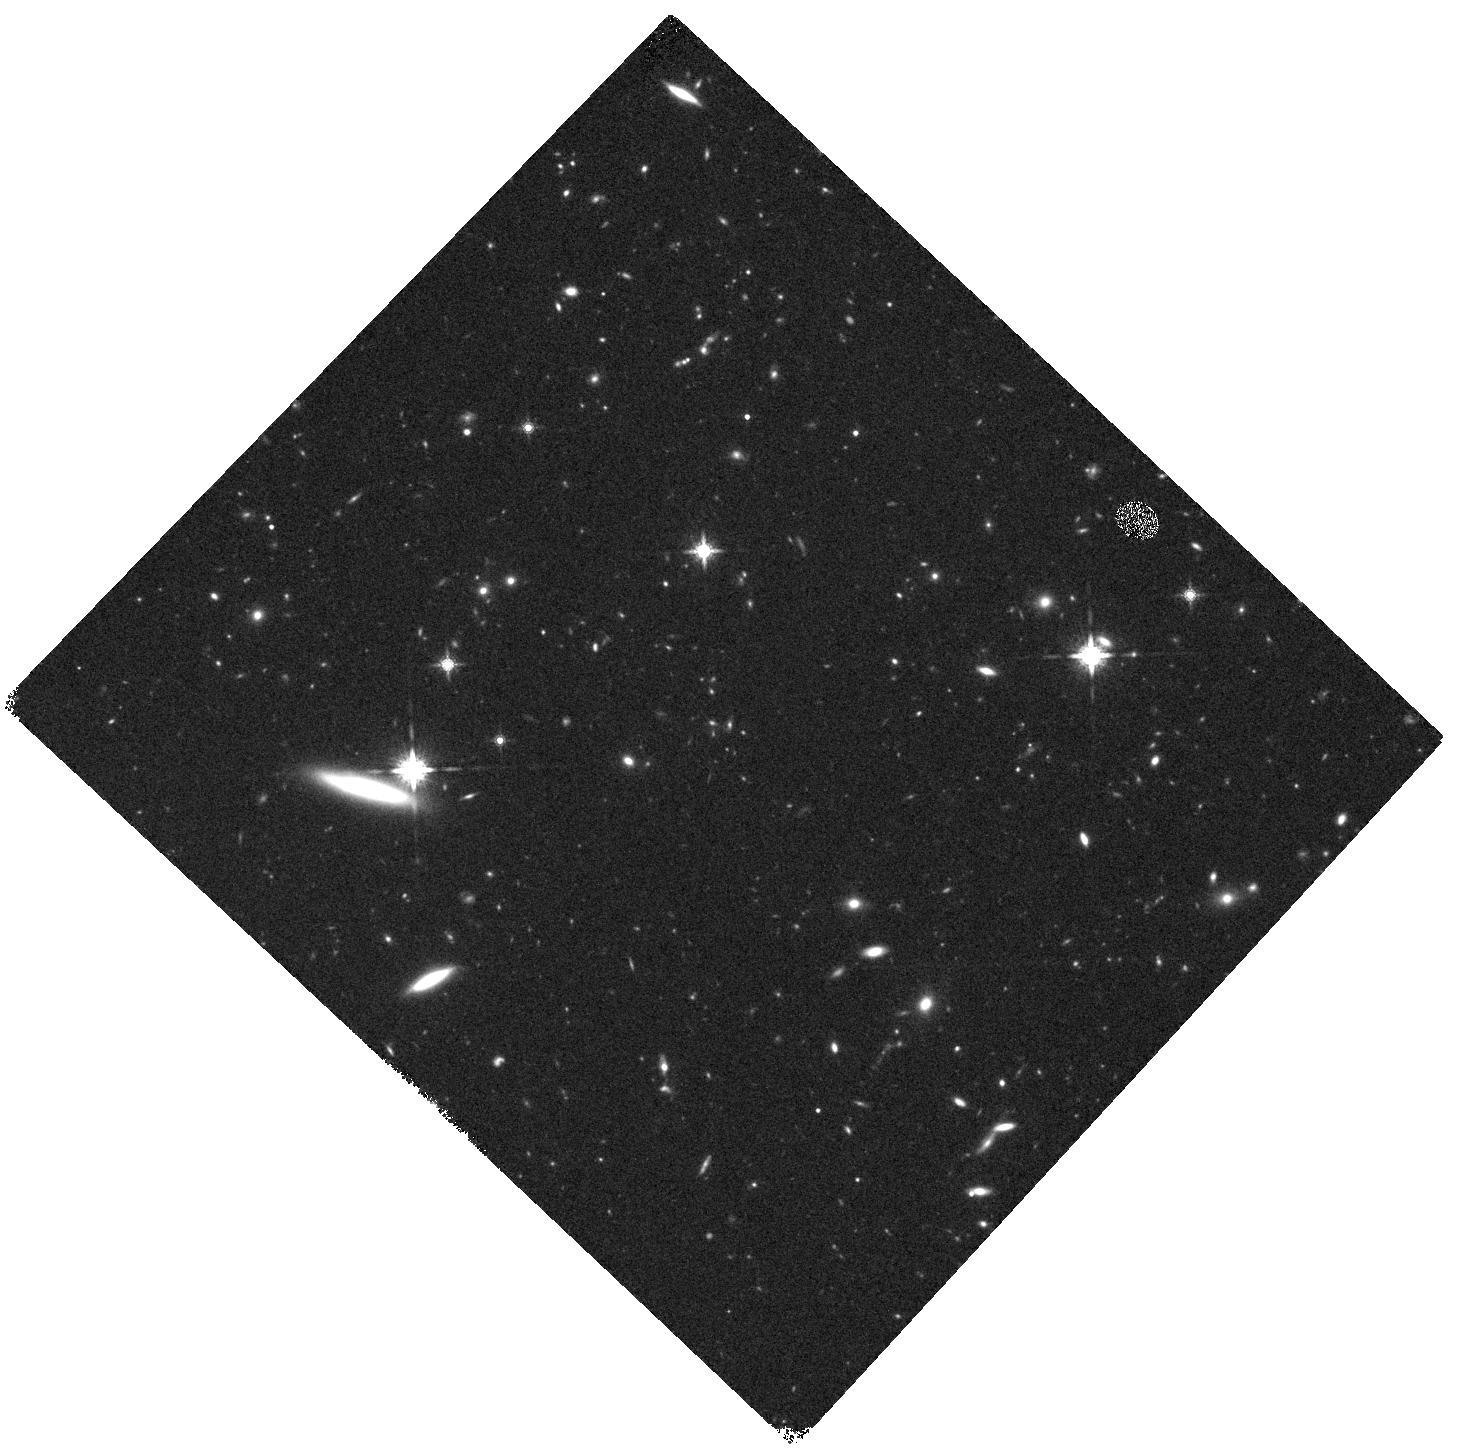
Target: MACS0416-WFC3PAR2
Instrument: WFC3/IR
Filter: F160W
Exposure: 20 min
Observation ID: hst_12459_b5_wfc3_ir_f160w_ibstb5

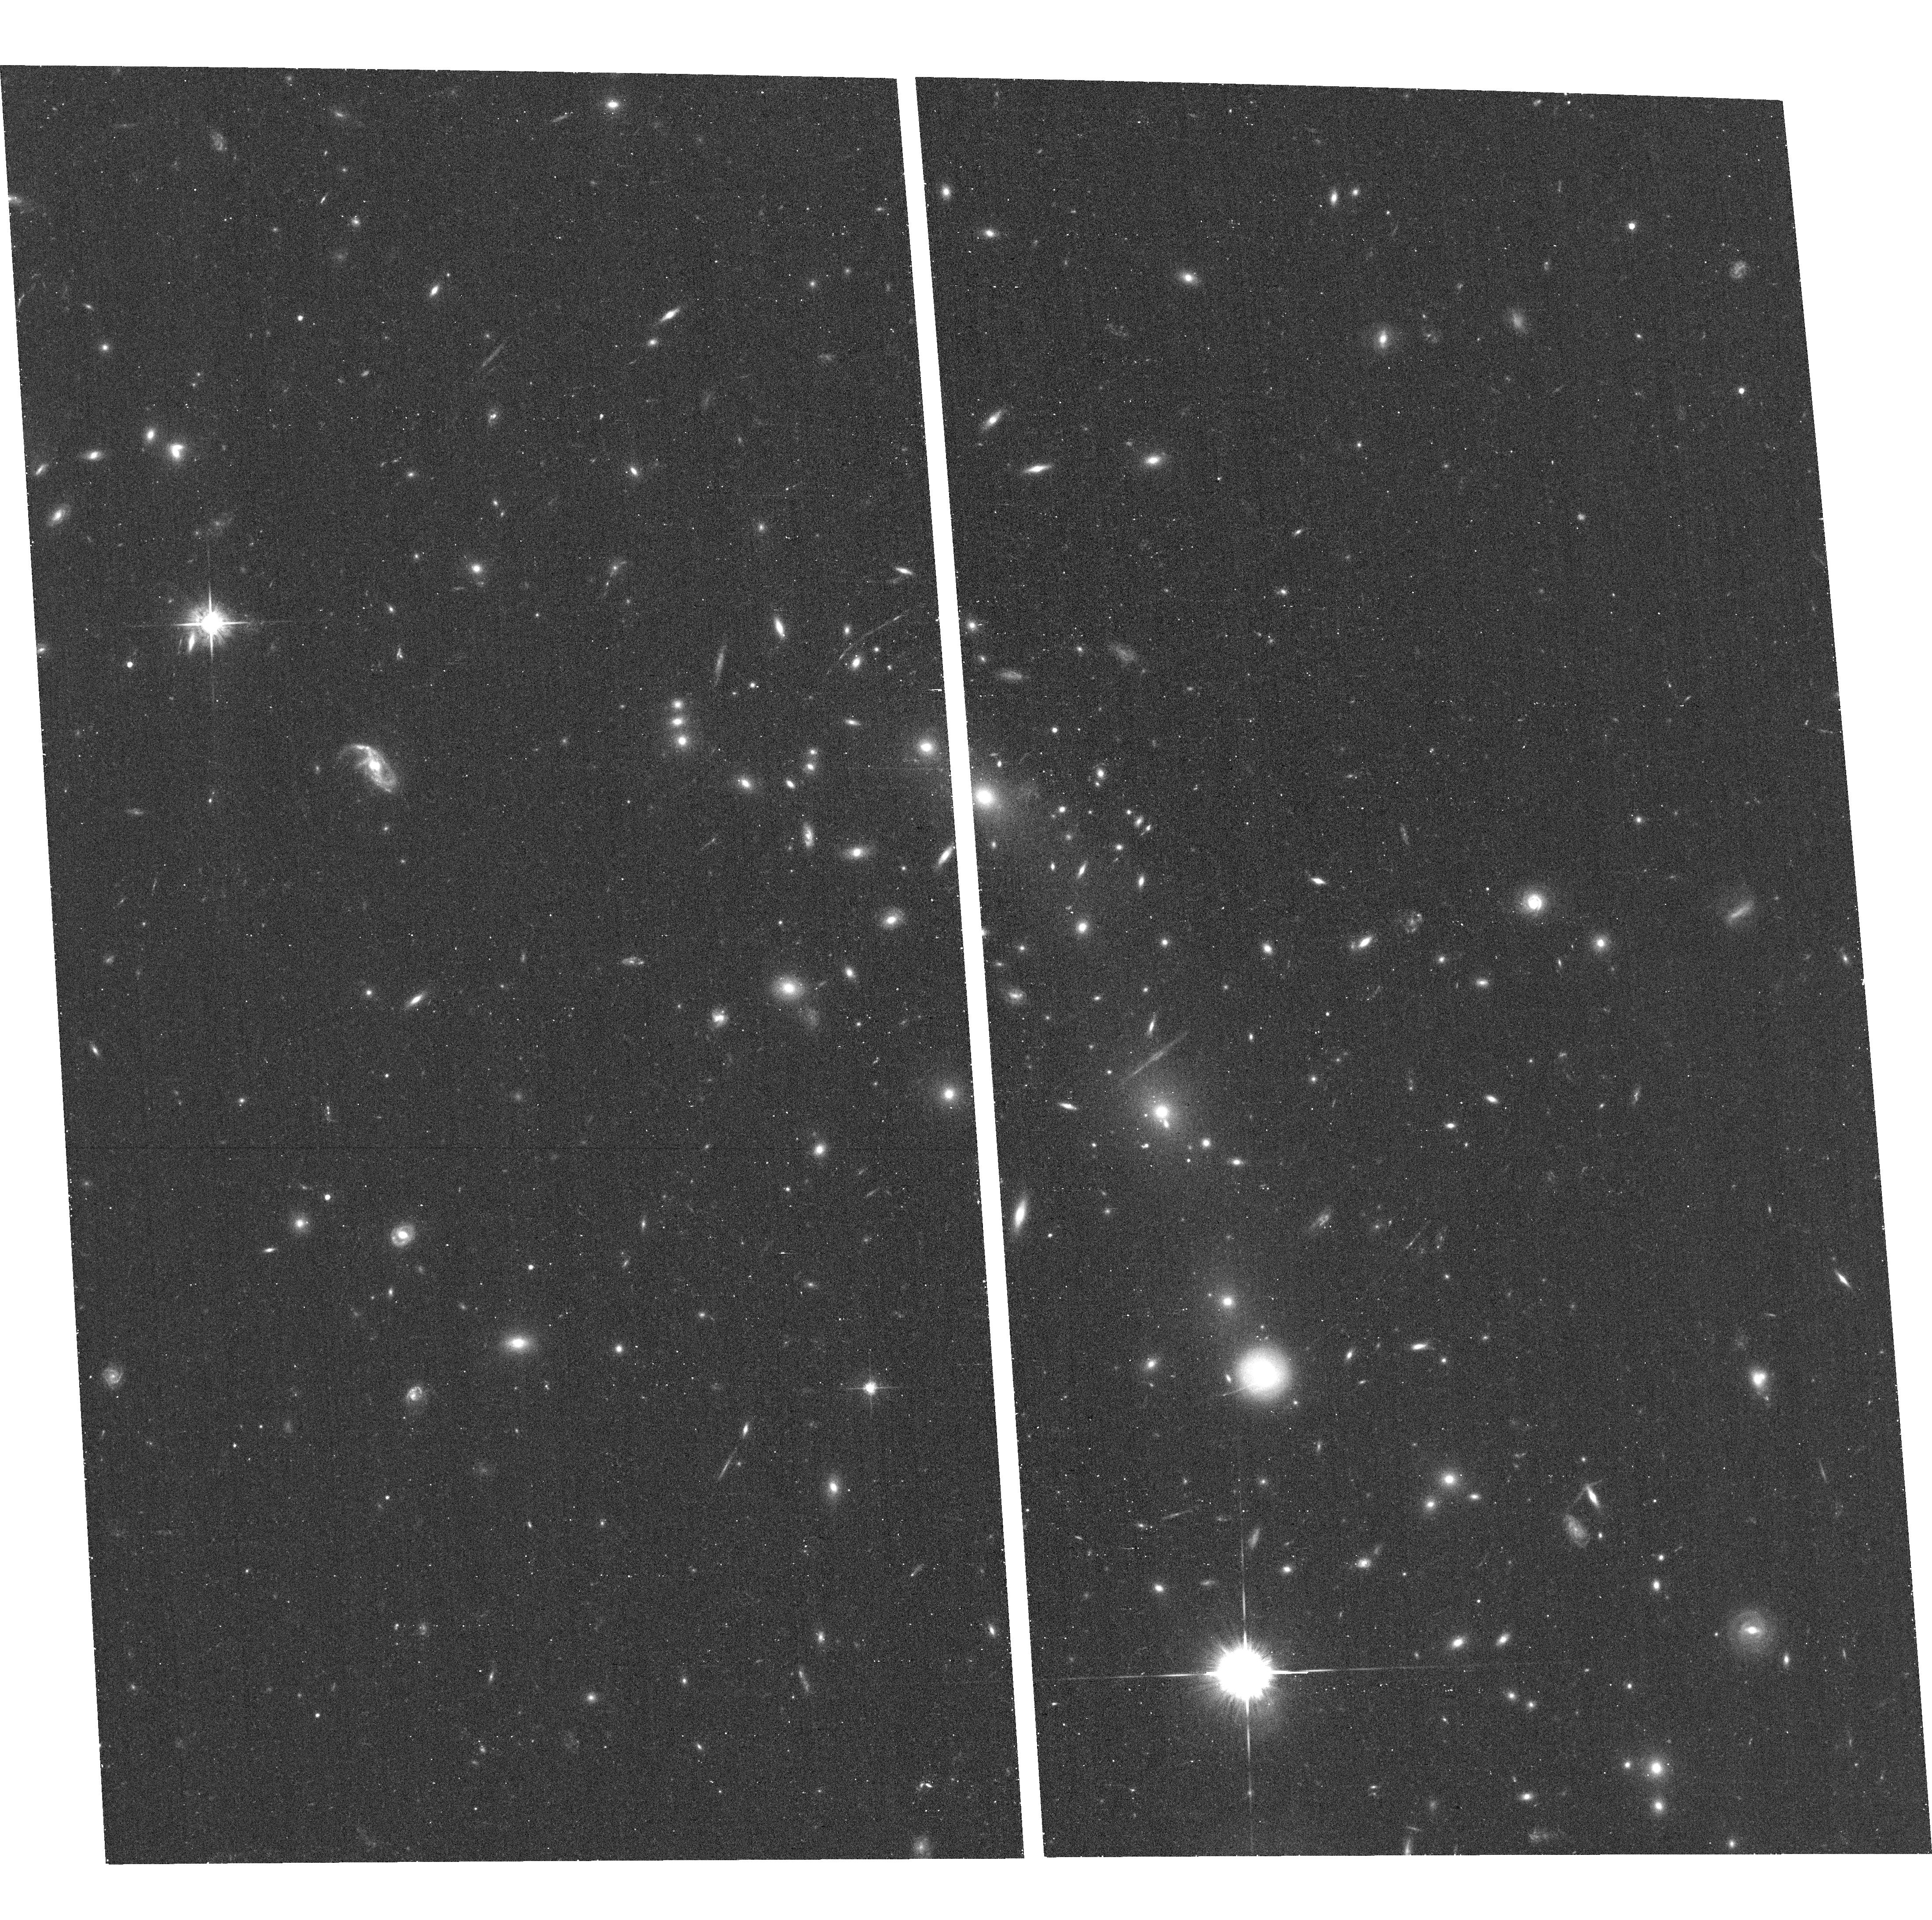
Target: MACS0416-2403
Instrument: ACS/WFC
Filter: F625W
Exposure: 16 min
Observation ID: hst_12459_b0_acs_wfc_f625w_jbstb0

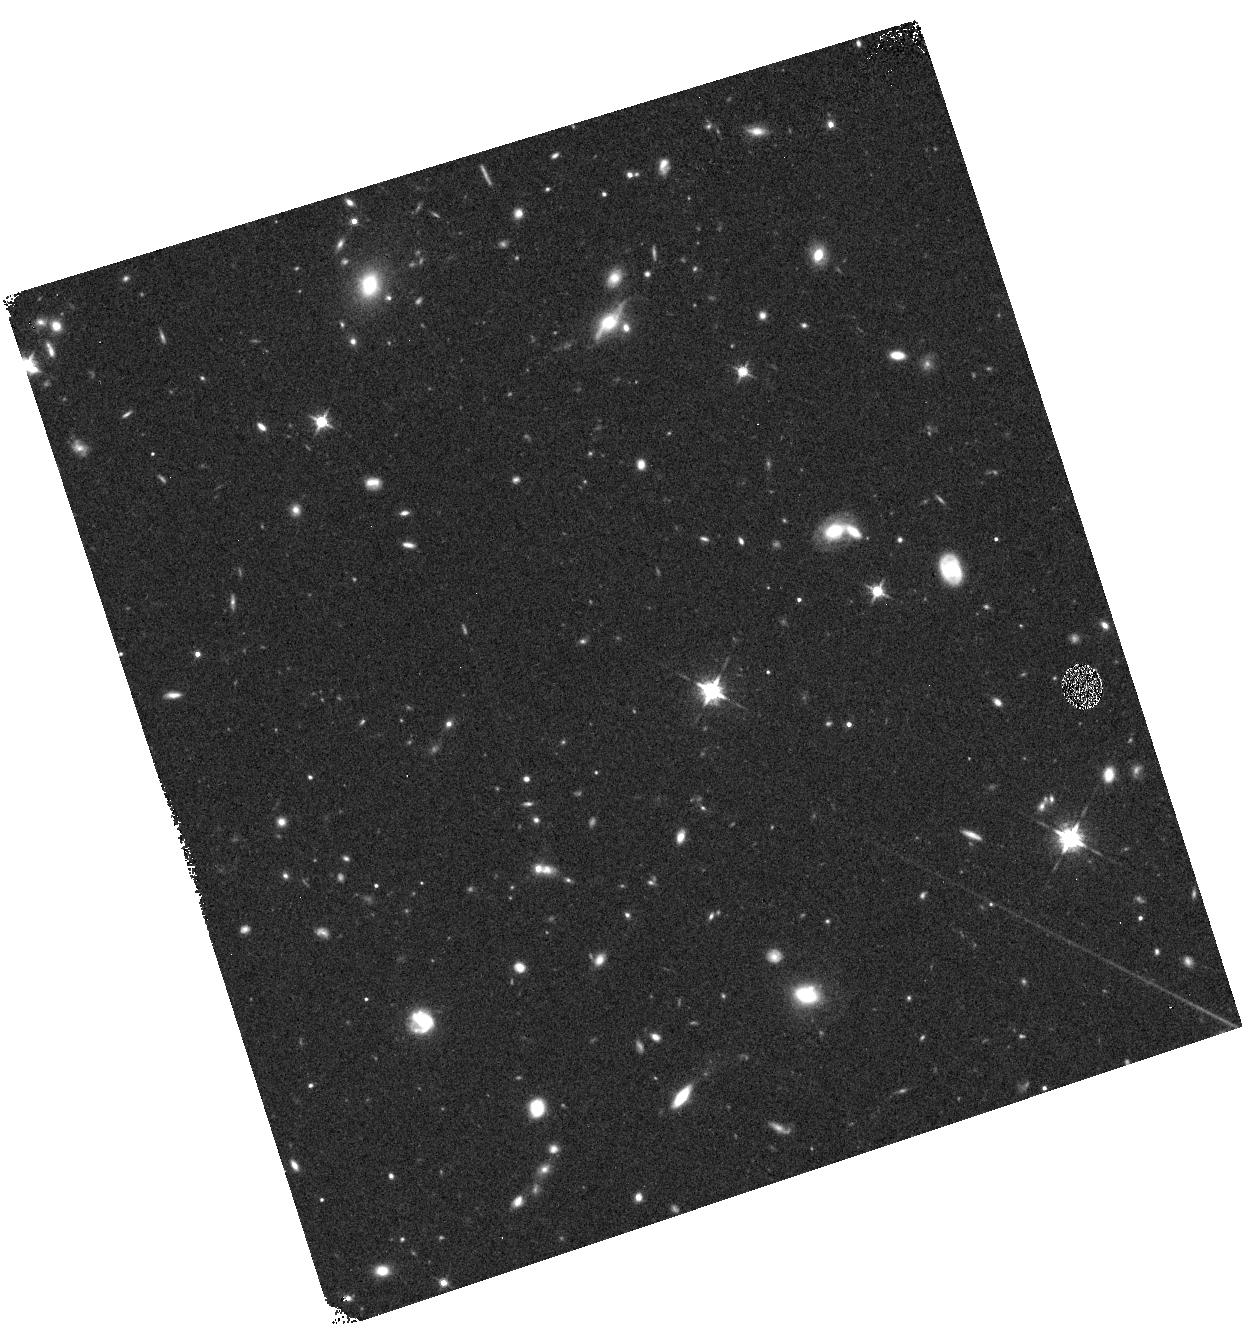
Target: MACS0416-WFC3PAR1
Instrument: WFC3/IR
Filter: F125W
Exposure: 12 min
Observation ID: hst_12459_a1_wfc3_ir_f125w_ibsta1

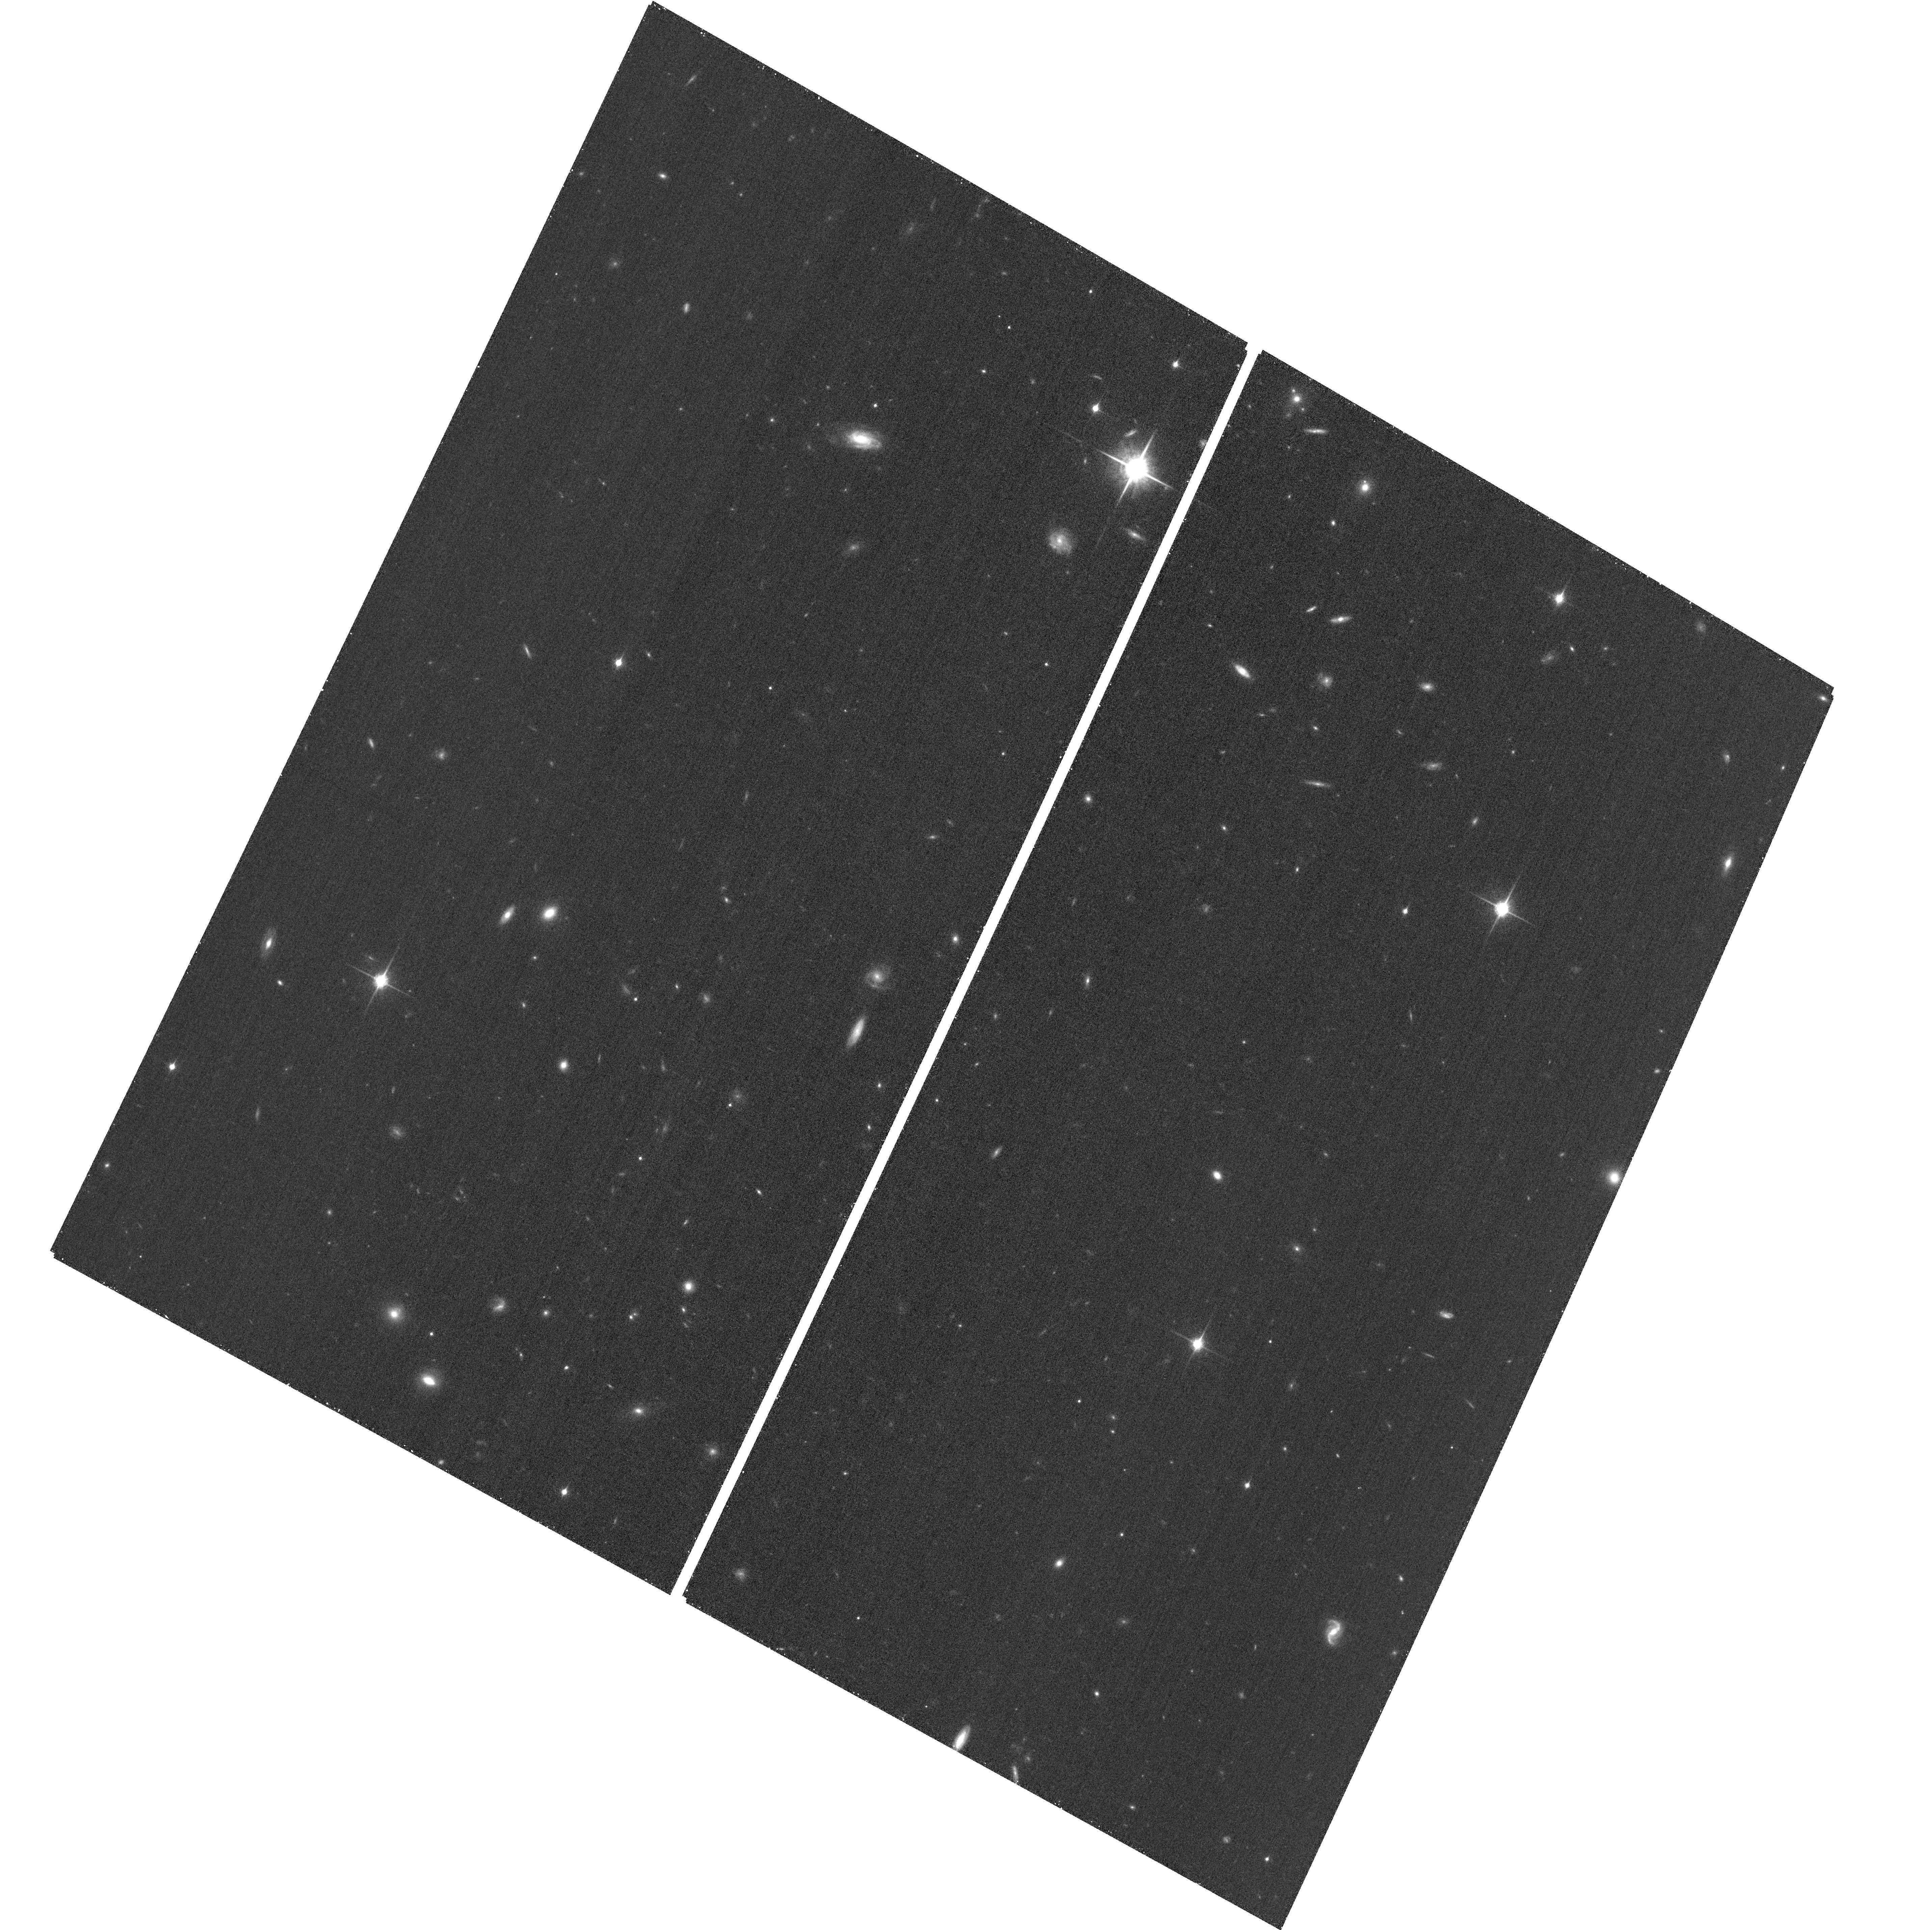
Target: MACS0416-ACSPAR1
Instrument: ACS/WFC
Filter: F850LP
Exposure: 26 min
Observation ID: hst_12459_a9_acs_wfc_f850lp_jbsta9

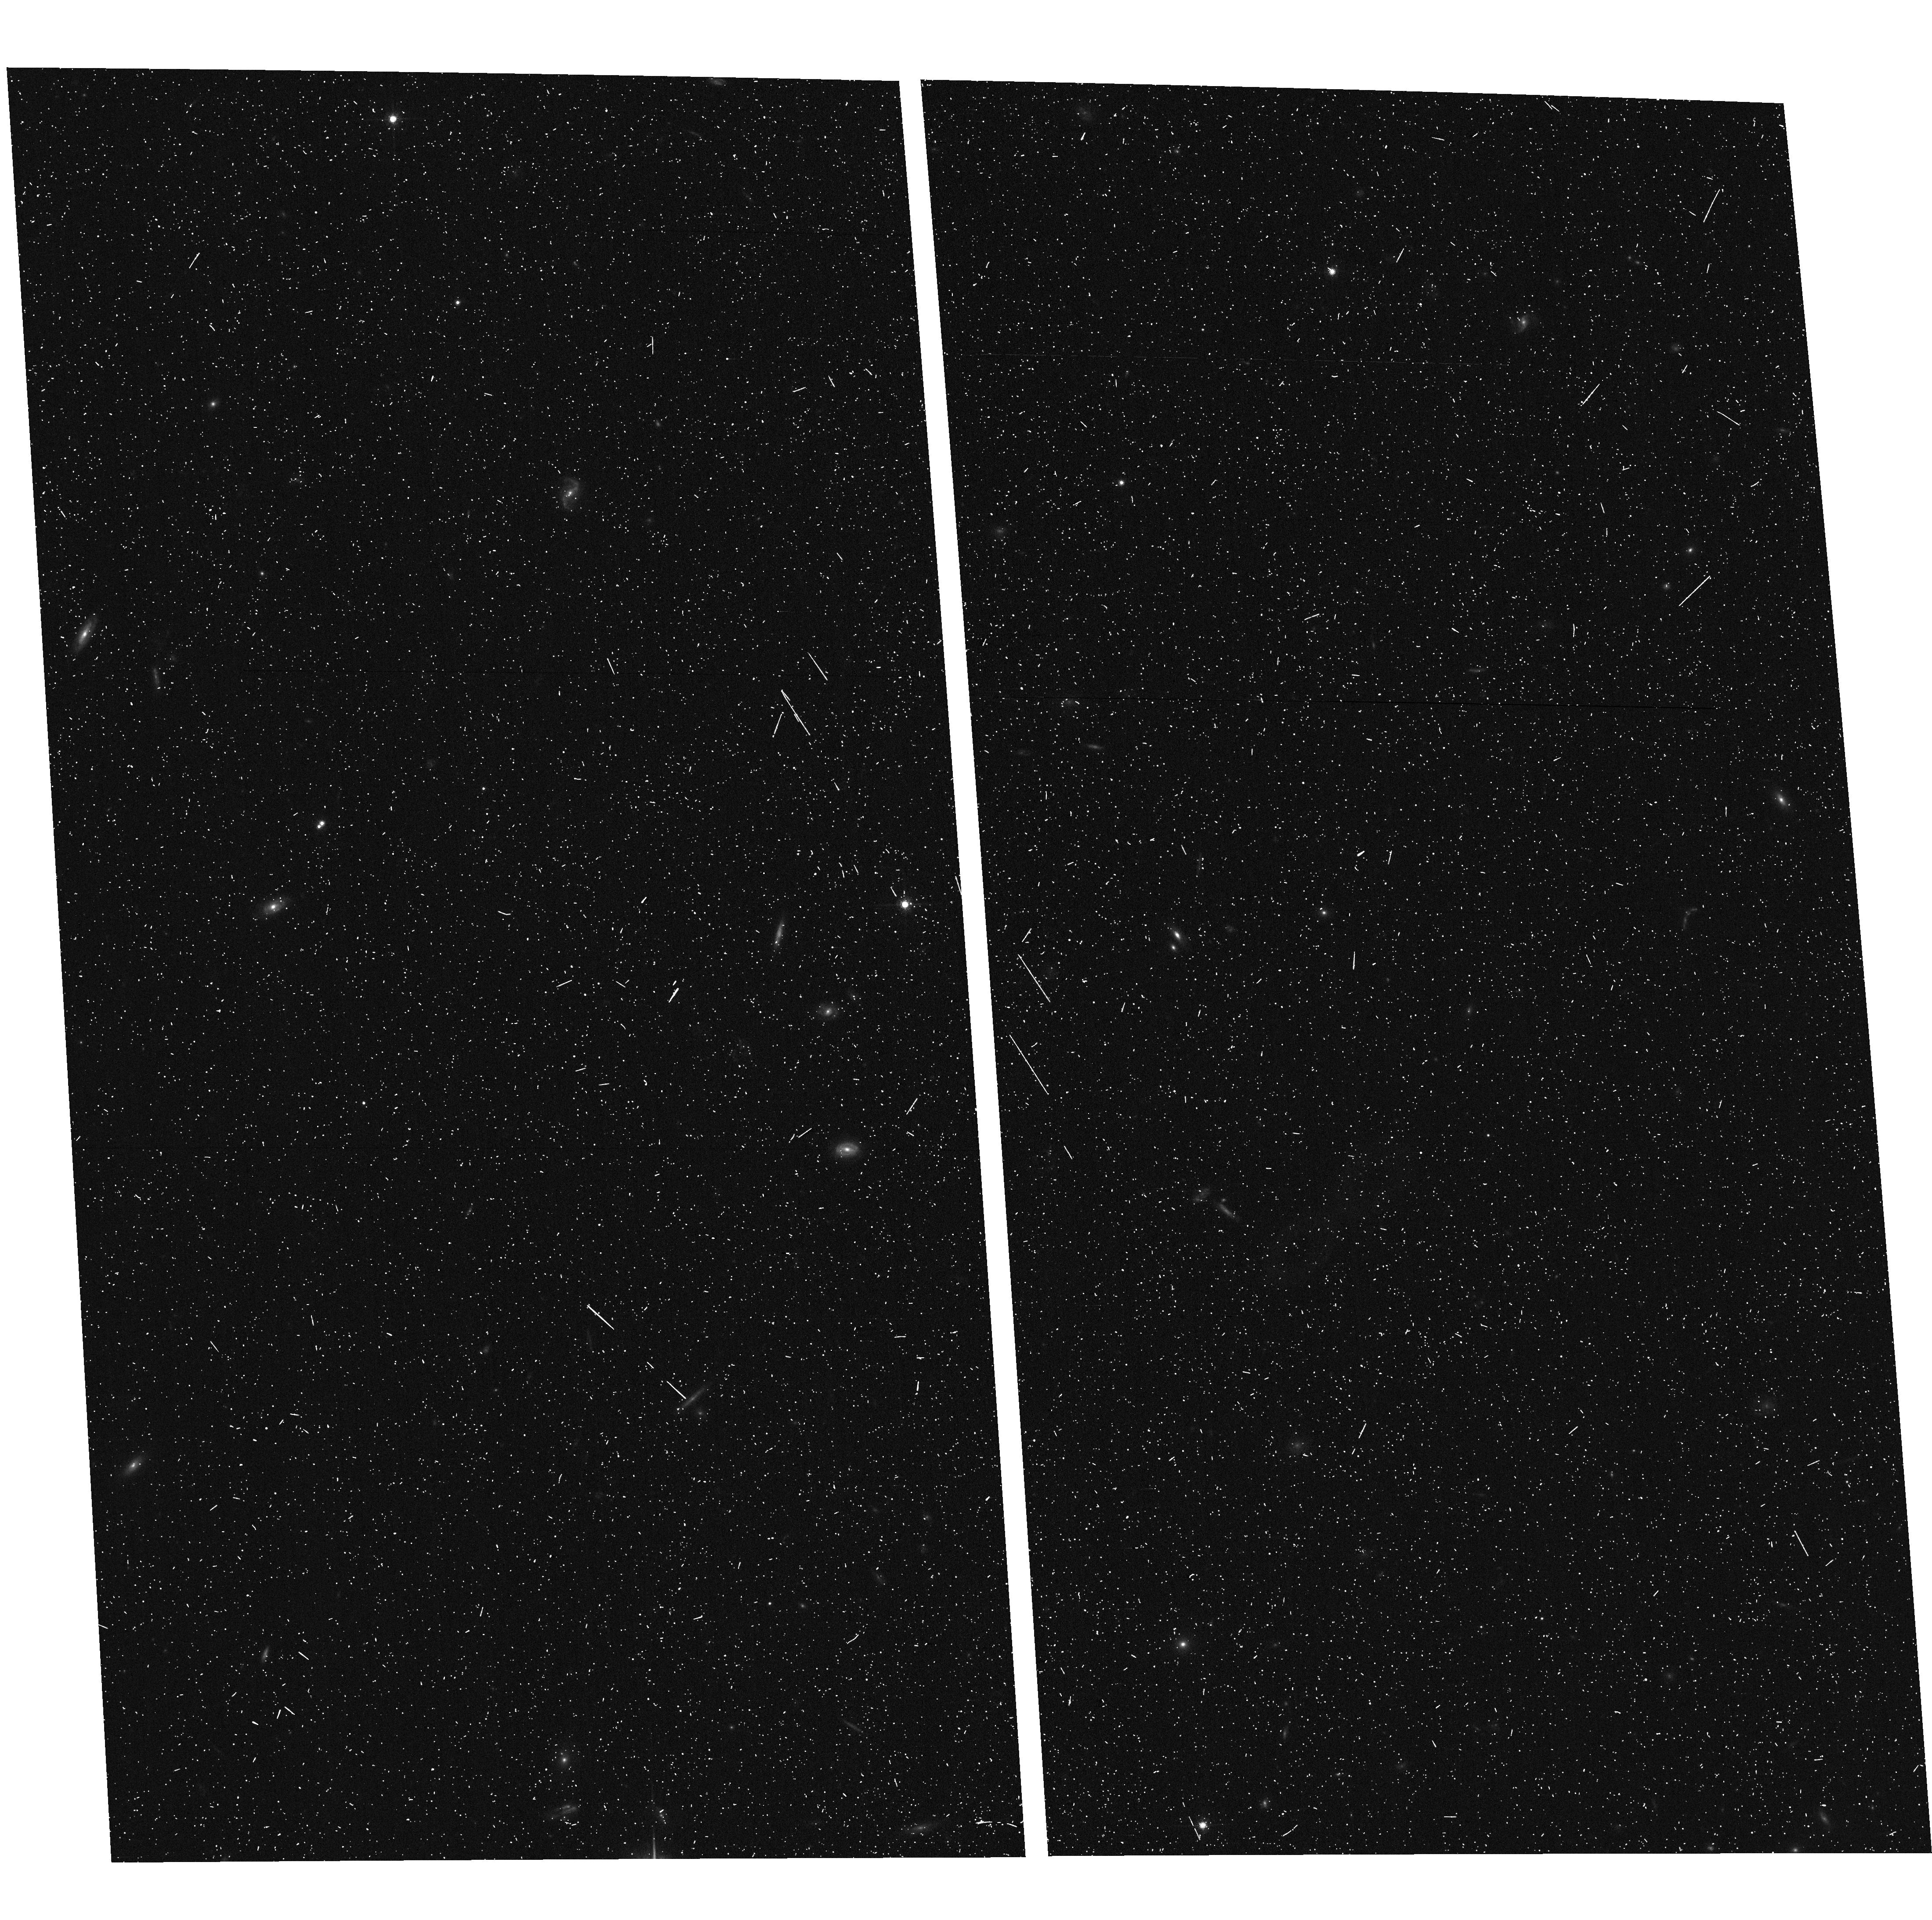
Target: MACS0416-ACSPAR2
Instrument: ACS/WFC
Filter: F775W
Exposure: 6 min
Observation ID: hst_12459_b1_acs_wfc_f775w_jbstb1

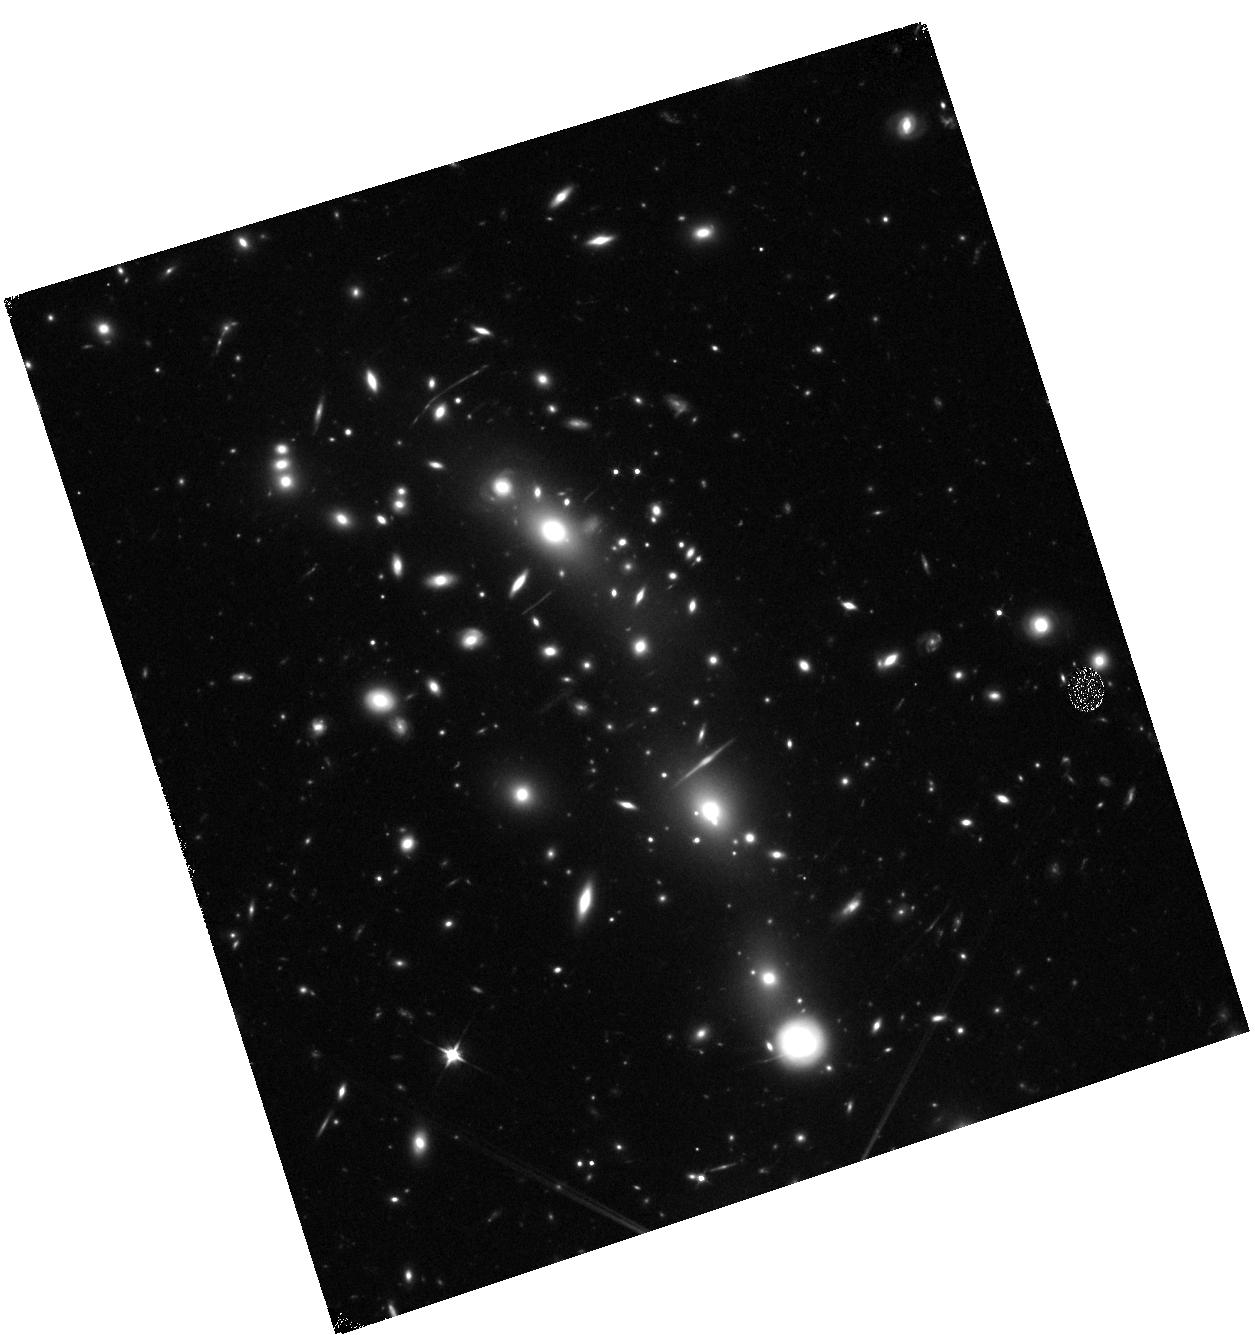
Target: MACS0416-2403
Instrument: WFC3/IR
Filter: F110W
Exposure: 25 min
Observation ID: hst_12459_a2_wfc3_ir_f110w_ibsta2

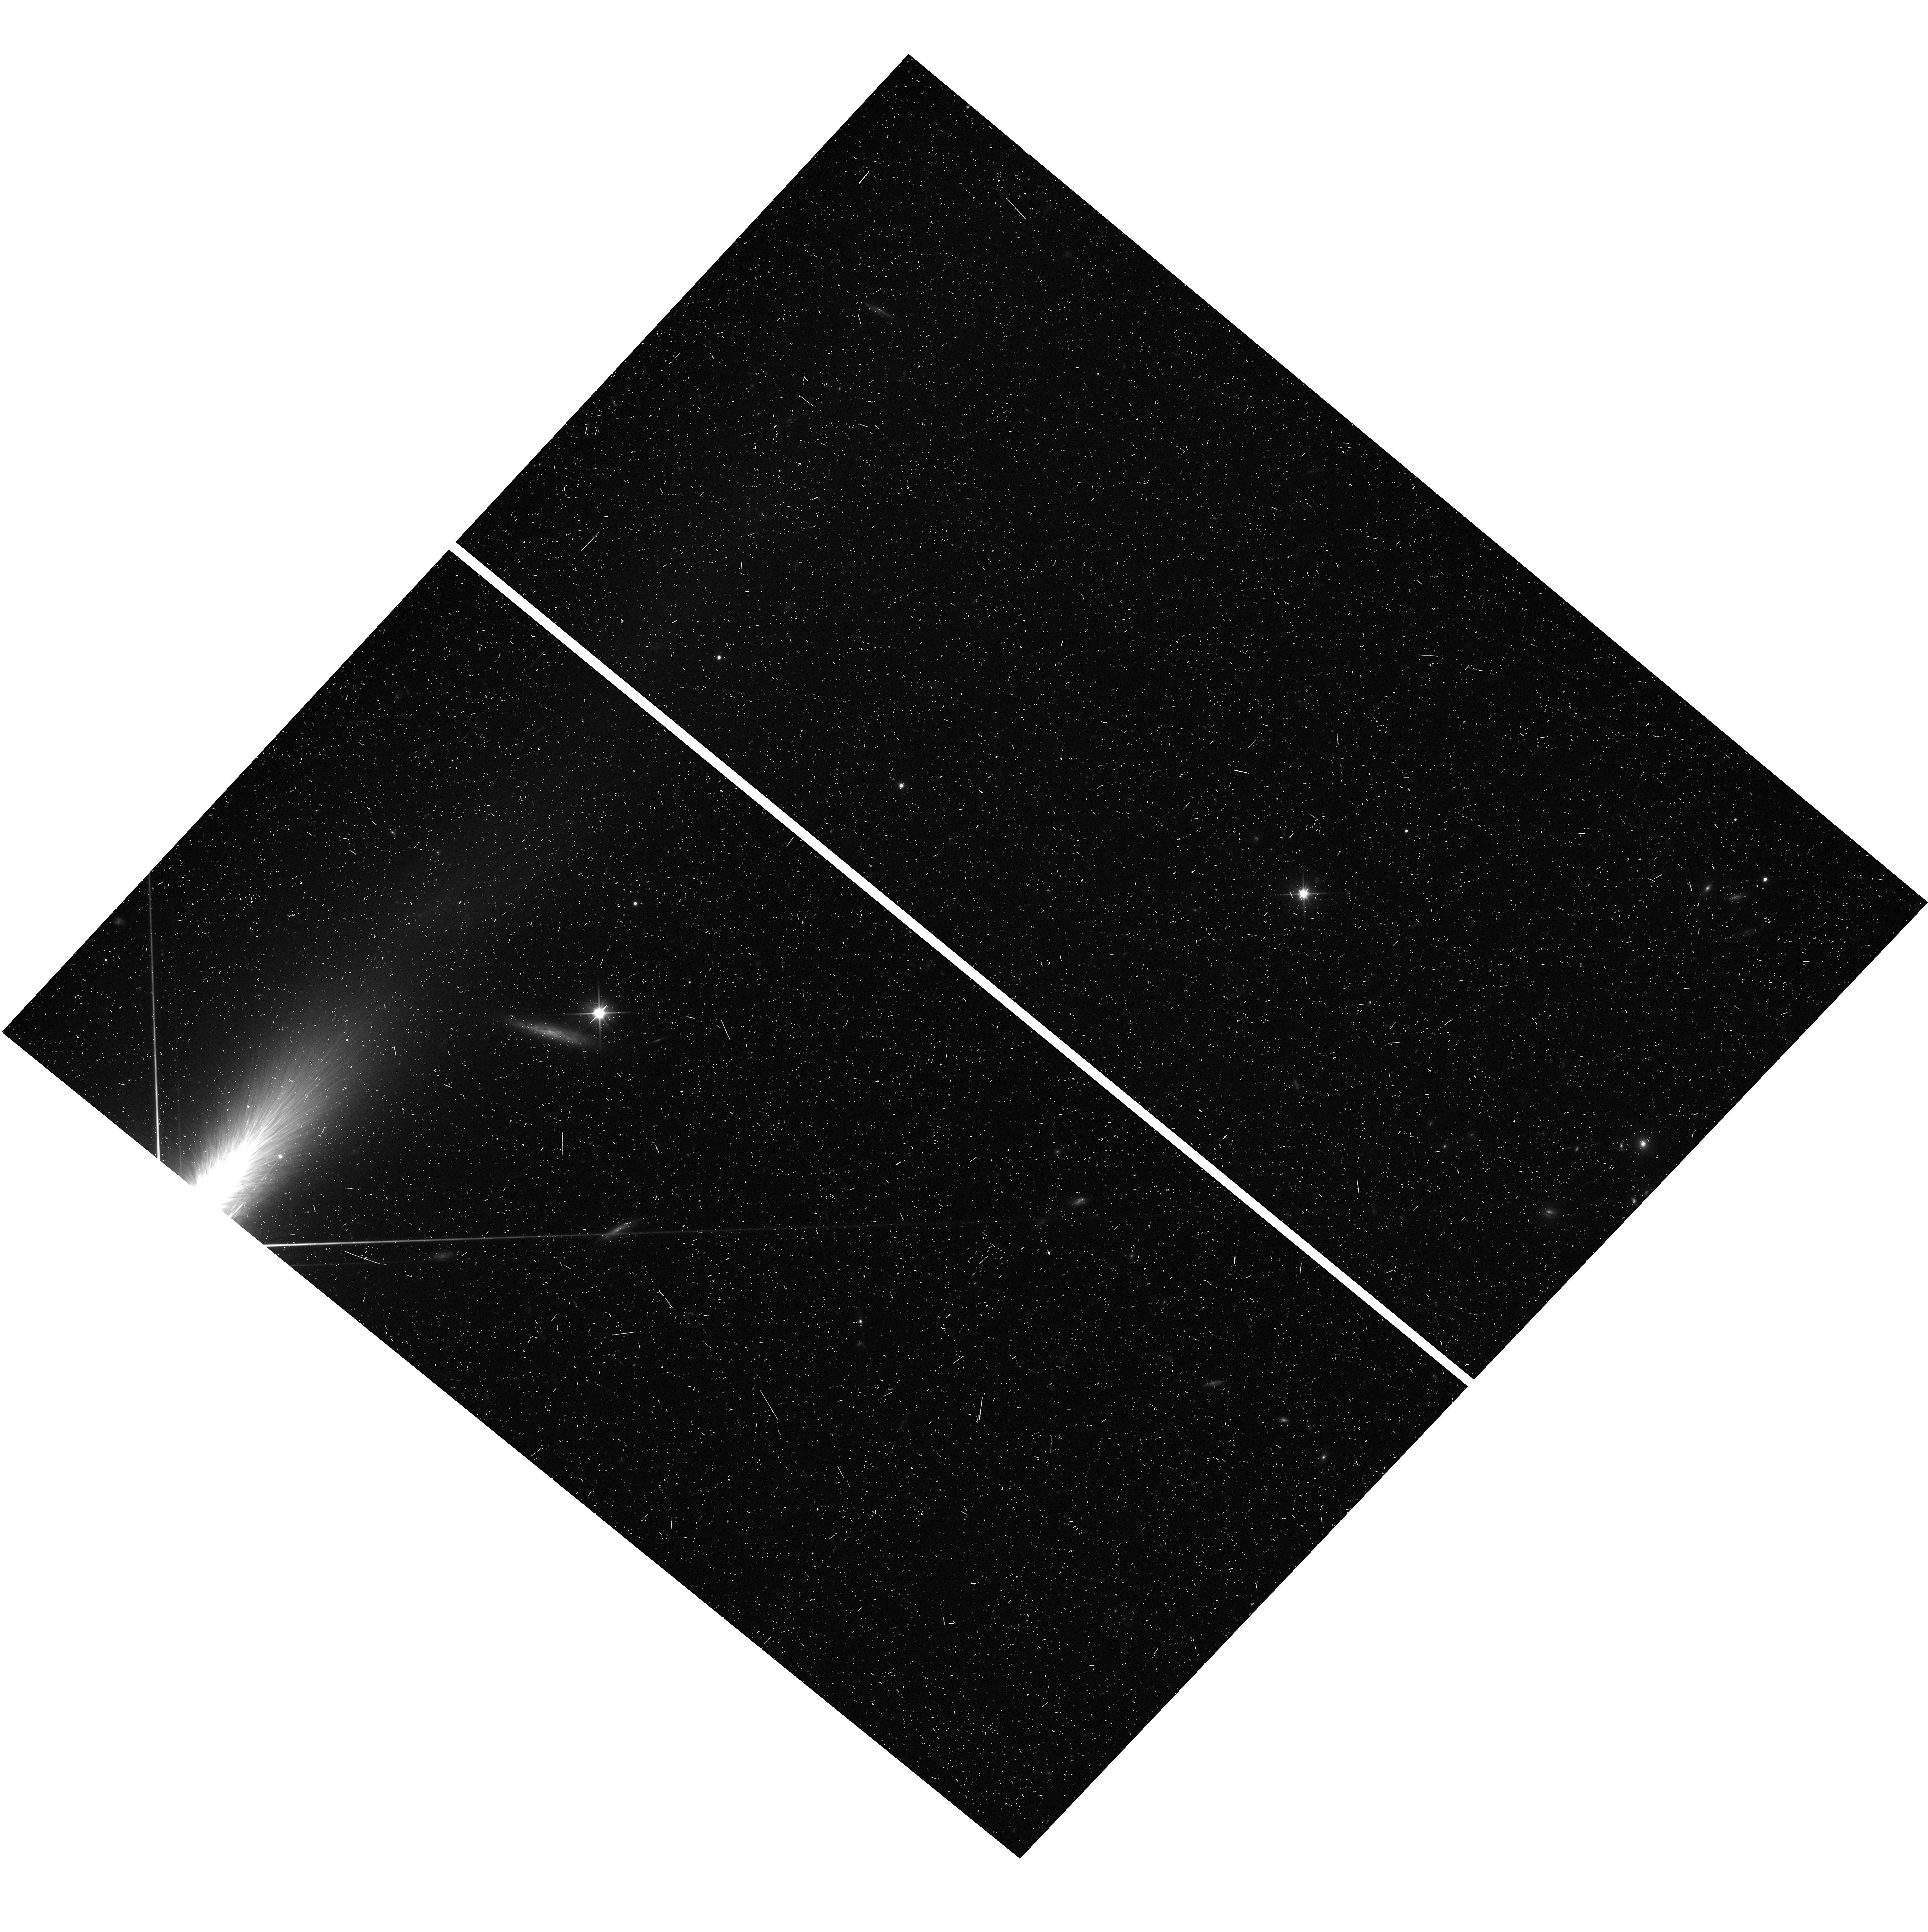
Target: MACS0416-WFC3PAR2
Instrument: WFC3/UVIS
Filter: F350LP
Exposure: 10 min
Observation ID: hst_12459_b0_wfc3_uvis_f350lp_ibstb0

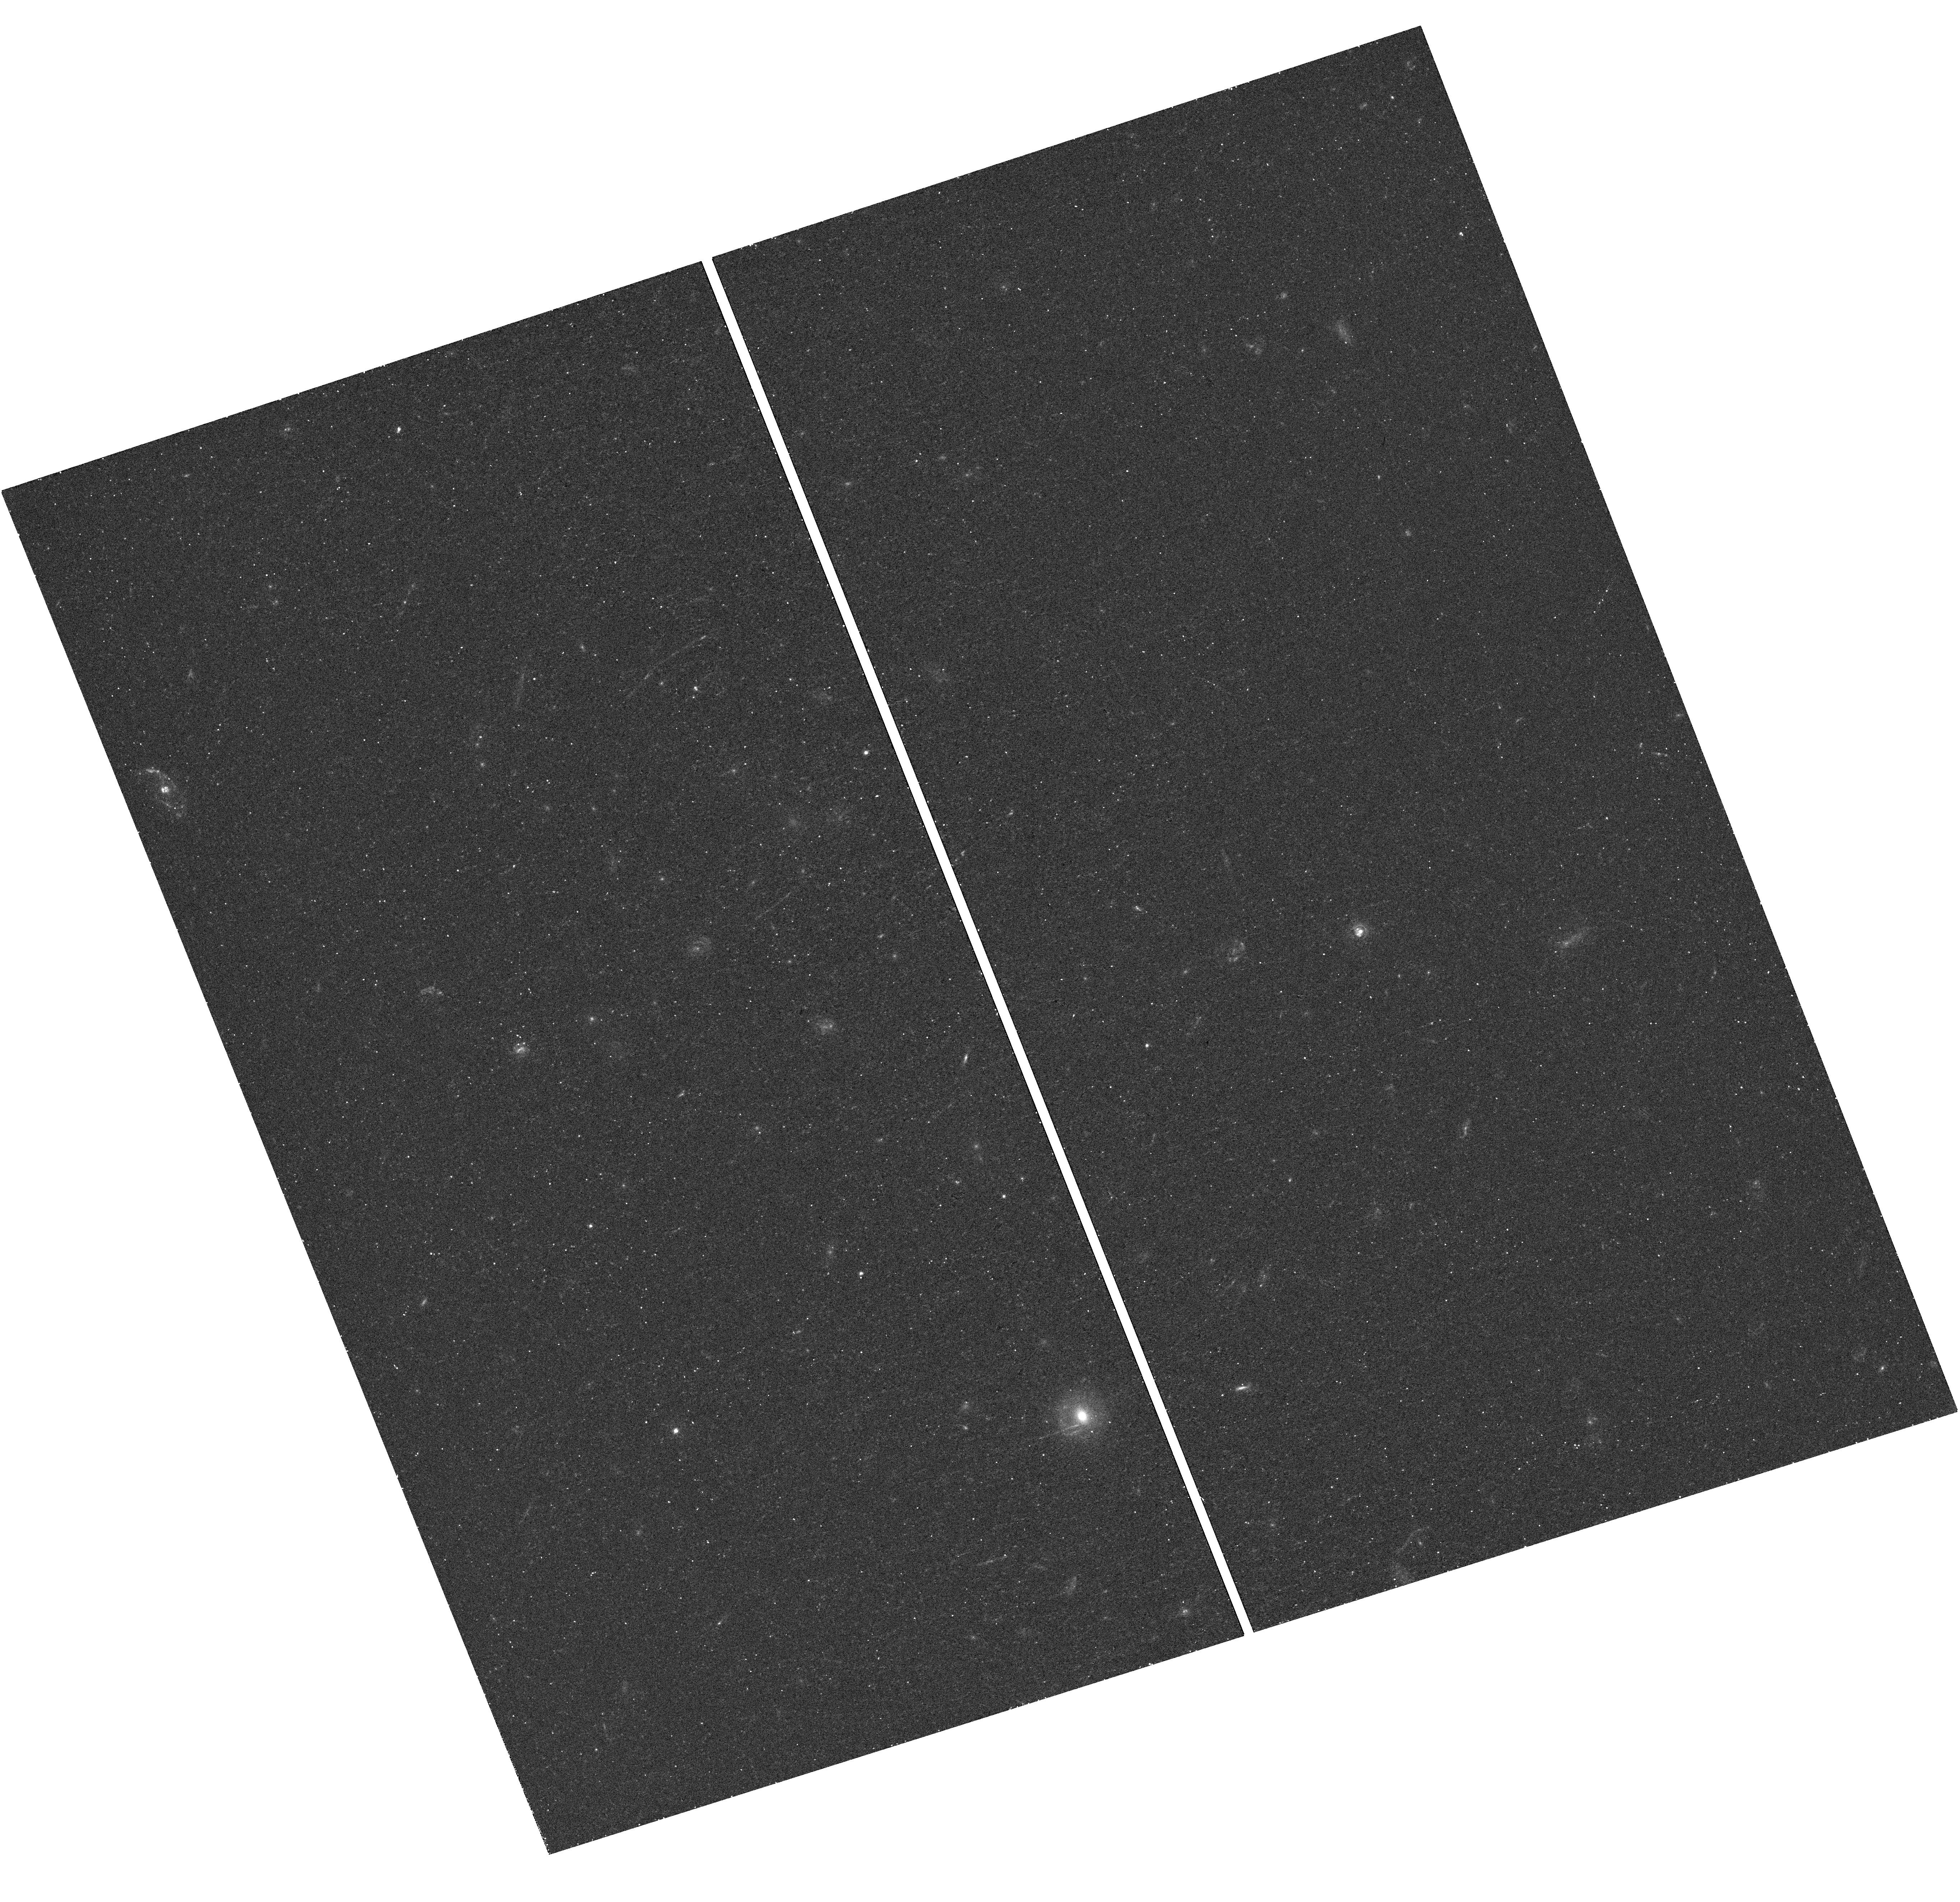
Target: MACS0416-2403
Instrument: WFC3/UVIS
Filter: F390W
Exposure: 21 min
Observation ID: hst_12459_a6_wfc3_uvis_f390w_ibsta6

Through a Lens, Darkly - New Constraints on the Fundamental Components of the Cosmos (PI: Postman, Marc)

As the most massive objects in the universe, galaxy clusters represent important signposts in our story of structure evolution, and are the ultimate telescopic lenses, placing gravitationally lensed galaxies from the earliest epochs in comfortable reach for careful study. We take full advantage of the refurbished ACS and WFC3 cameras to deliver deep 14-filter images of 25 carefully chosen clusters. These will enable us to address timely and substantive questions about dark matter, dark energy, and galaxy evolution well beyond z=7. These X-ray clusters are chosen to be free of lensing bias and to span a wide range of redshift and mass. By combining strong and weak lensing, we will obtain the definitive mass profile of relaxed clusters to confront the distinctive prediction of the standard LambdaCDM model. Detailed maps of internal structure will be enabled by ~1, 000 new multiply-imaged lensed sources to AB=26, all with precise (2% x (1+z)) photometric redshift measurements, thanks to WFC3's UV and IR coverage. A supernovae search in parallel (with low magnification uncertainties) will extend the Hubble diagram of SN1a to z>1.5, testing the constancy of dark energy with time and probing progenitor evolution. Our homogeneous panchromatic deep imaging of this cluster sample will constitute a vast legacy archive for studies of the formation and evolution of structure.